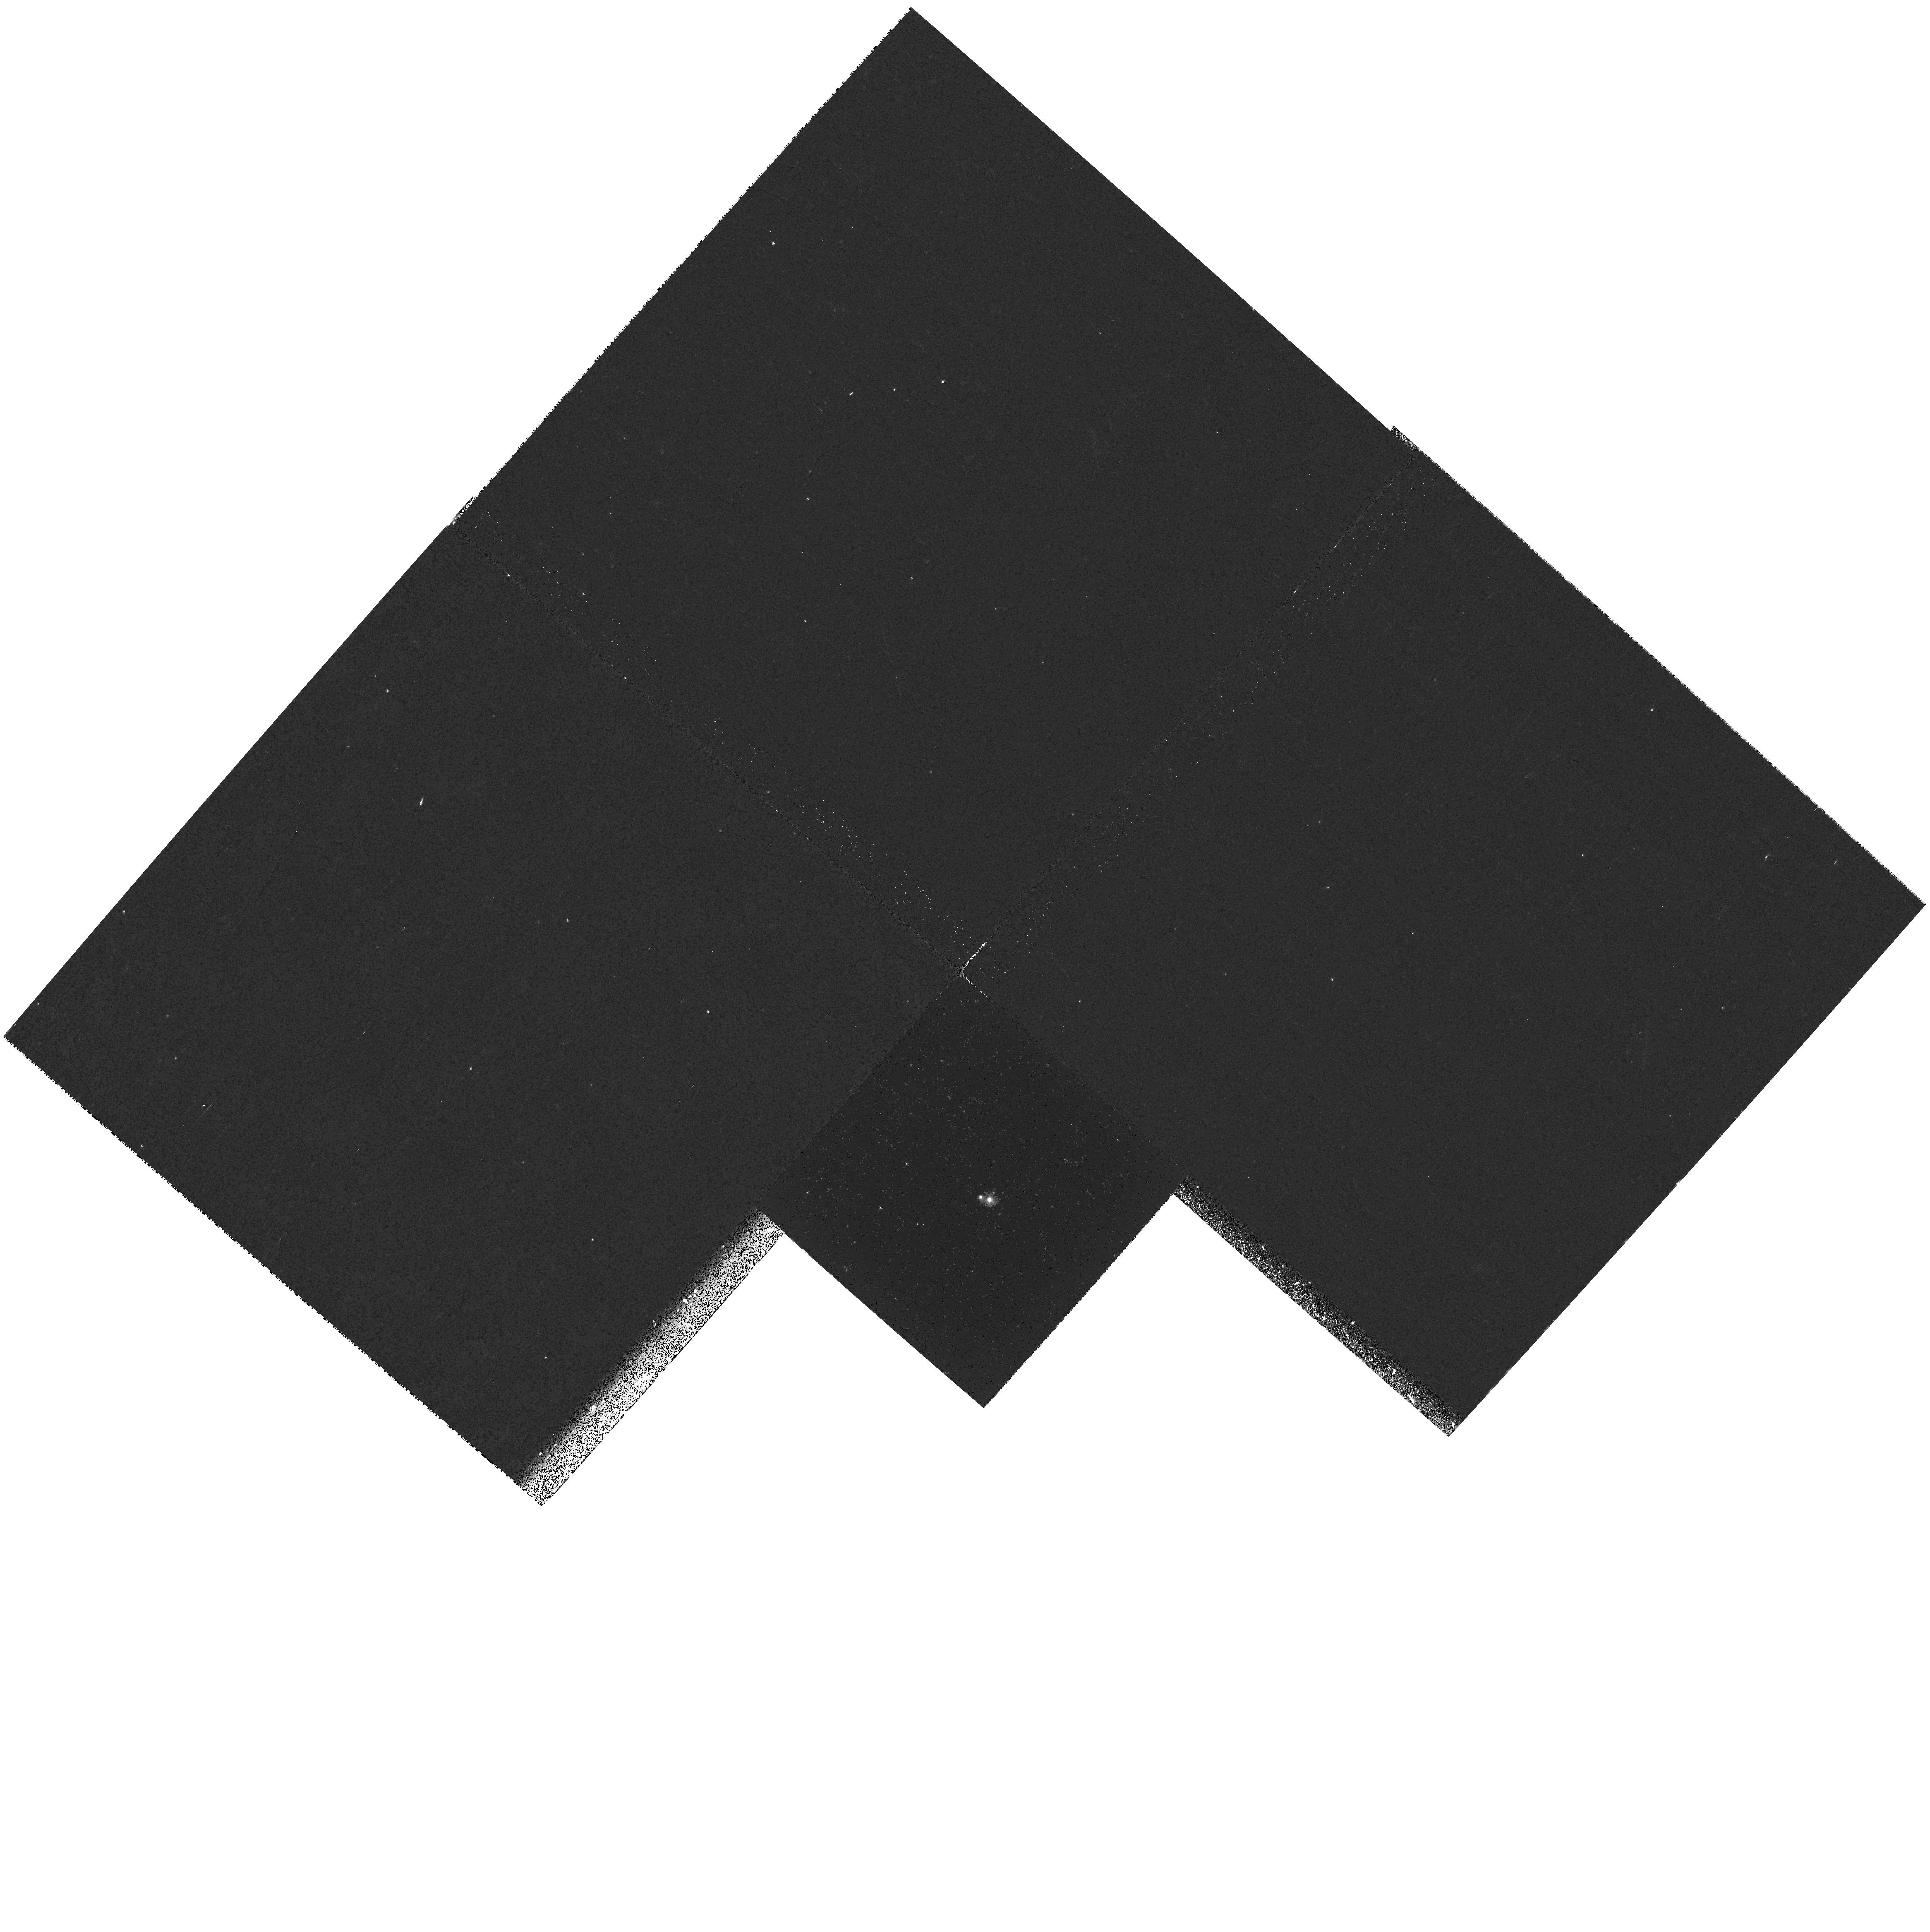
Target: MS0354.6-3650. Instrument: WFPC2/PC. Filter: F255W. Exposure: 17 min. Observation ID: hst_8181_05_wfpc2_pc_f255w_u5es05

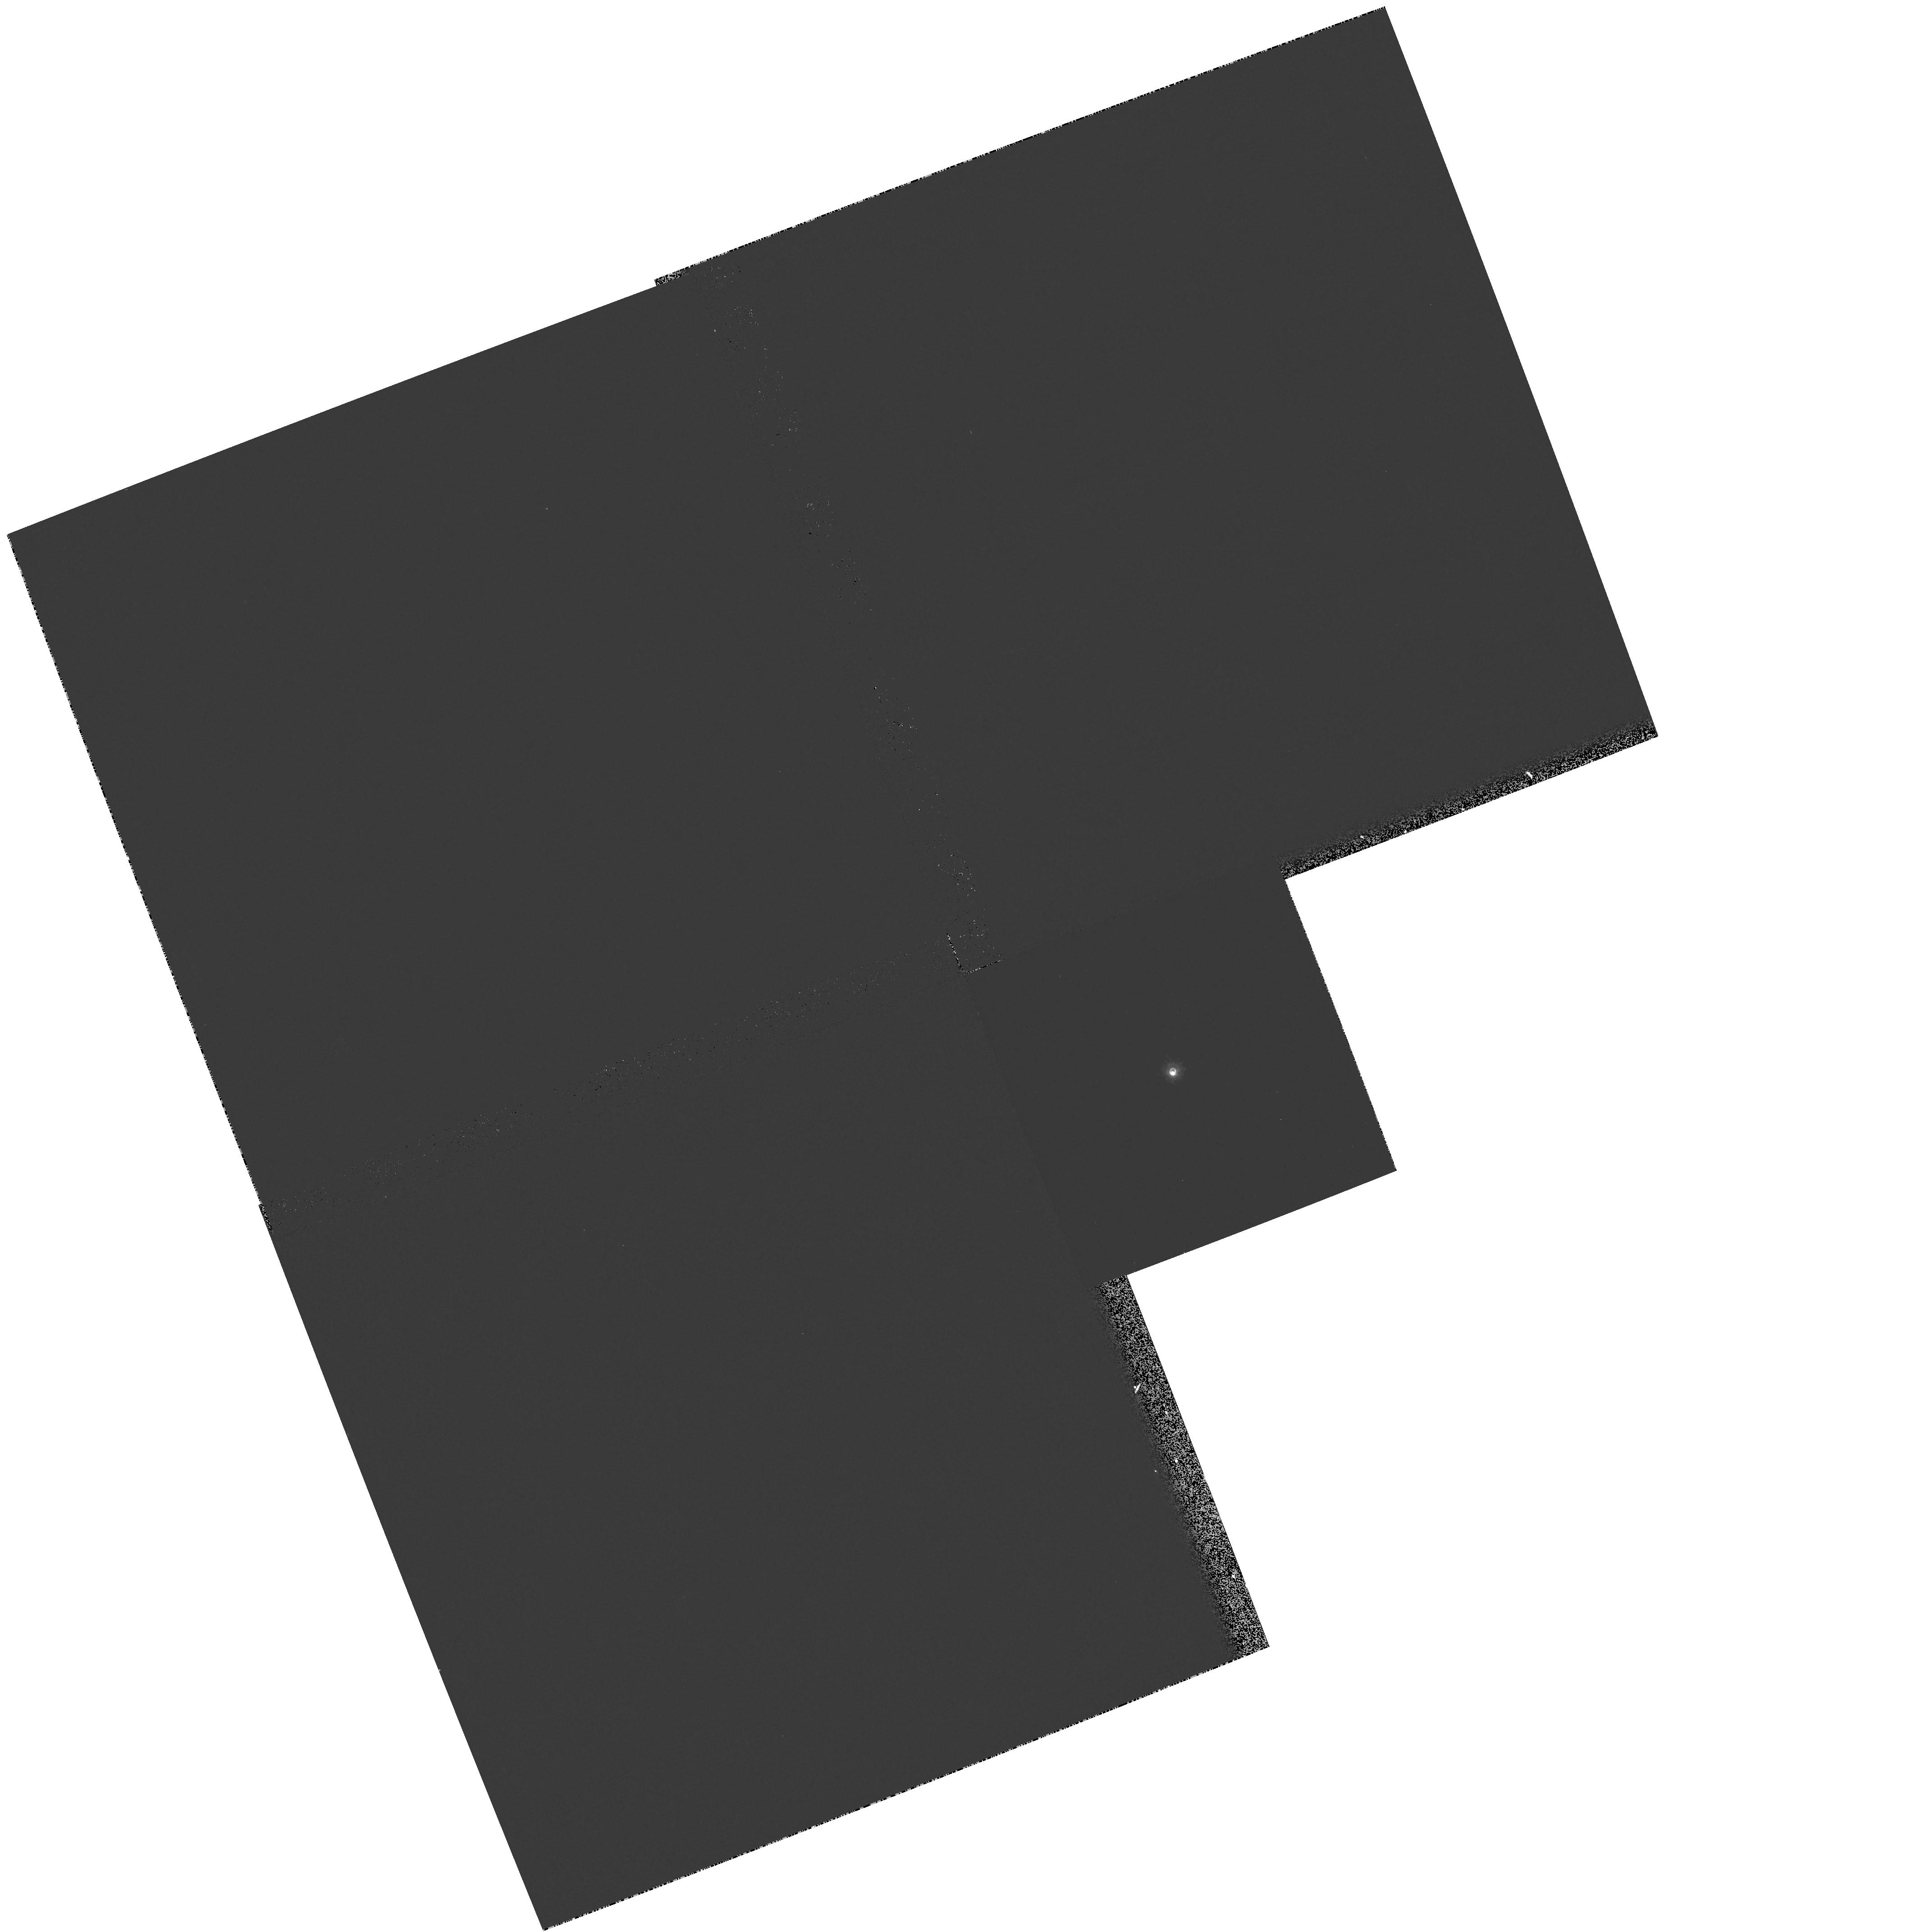
Target: ZETA-CYG. Instrument: WFPC2/PC. Filter: F218W. Exposure: 2 min. Observation ID: hst_8181_19_wfpc2_pc_f218w_u5es19

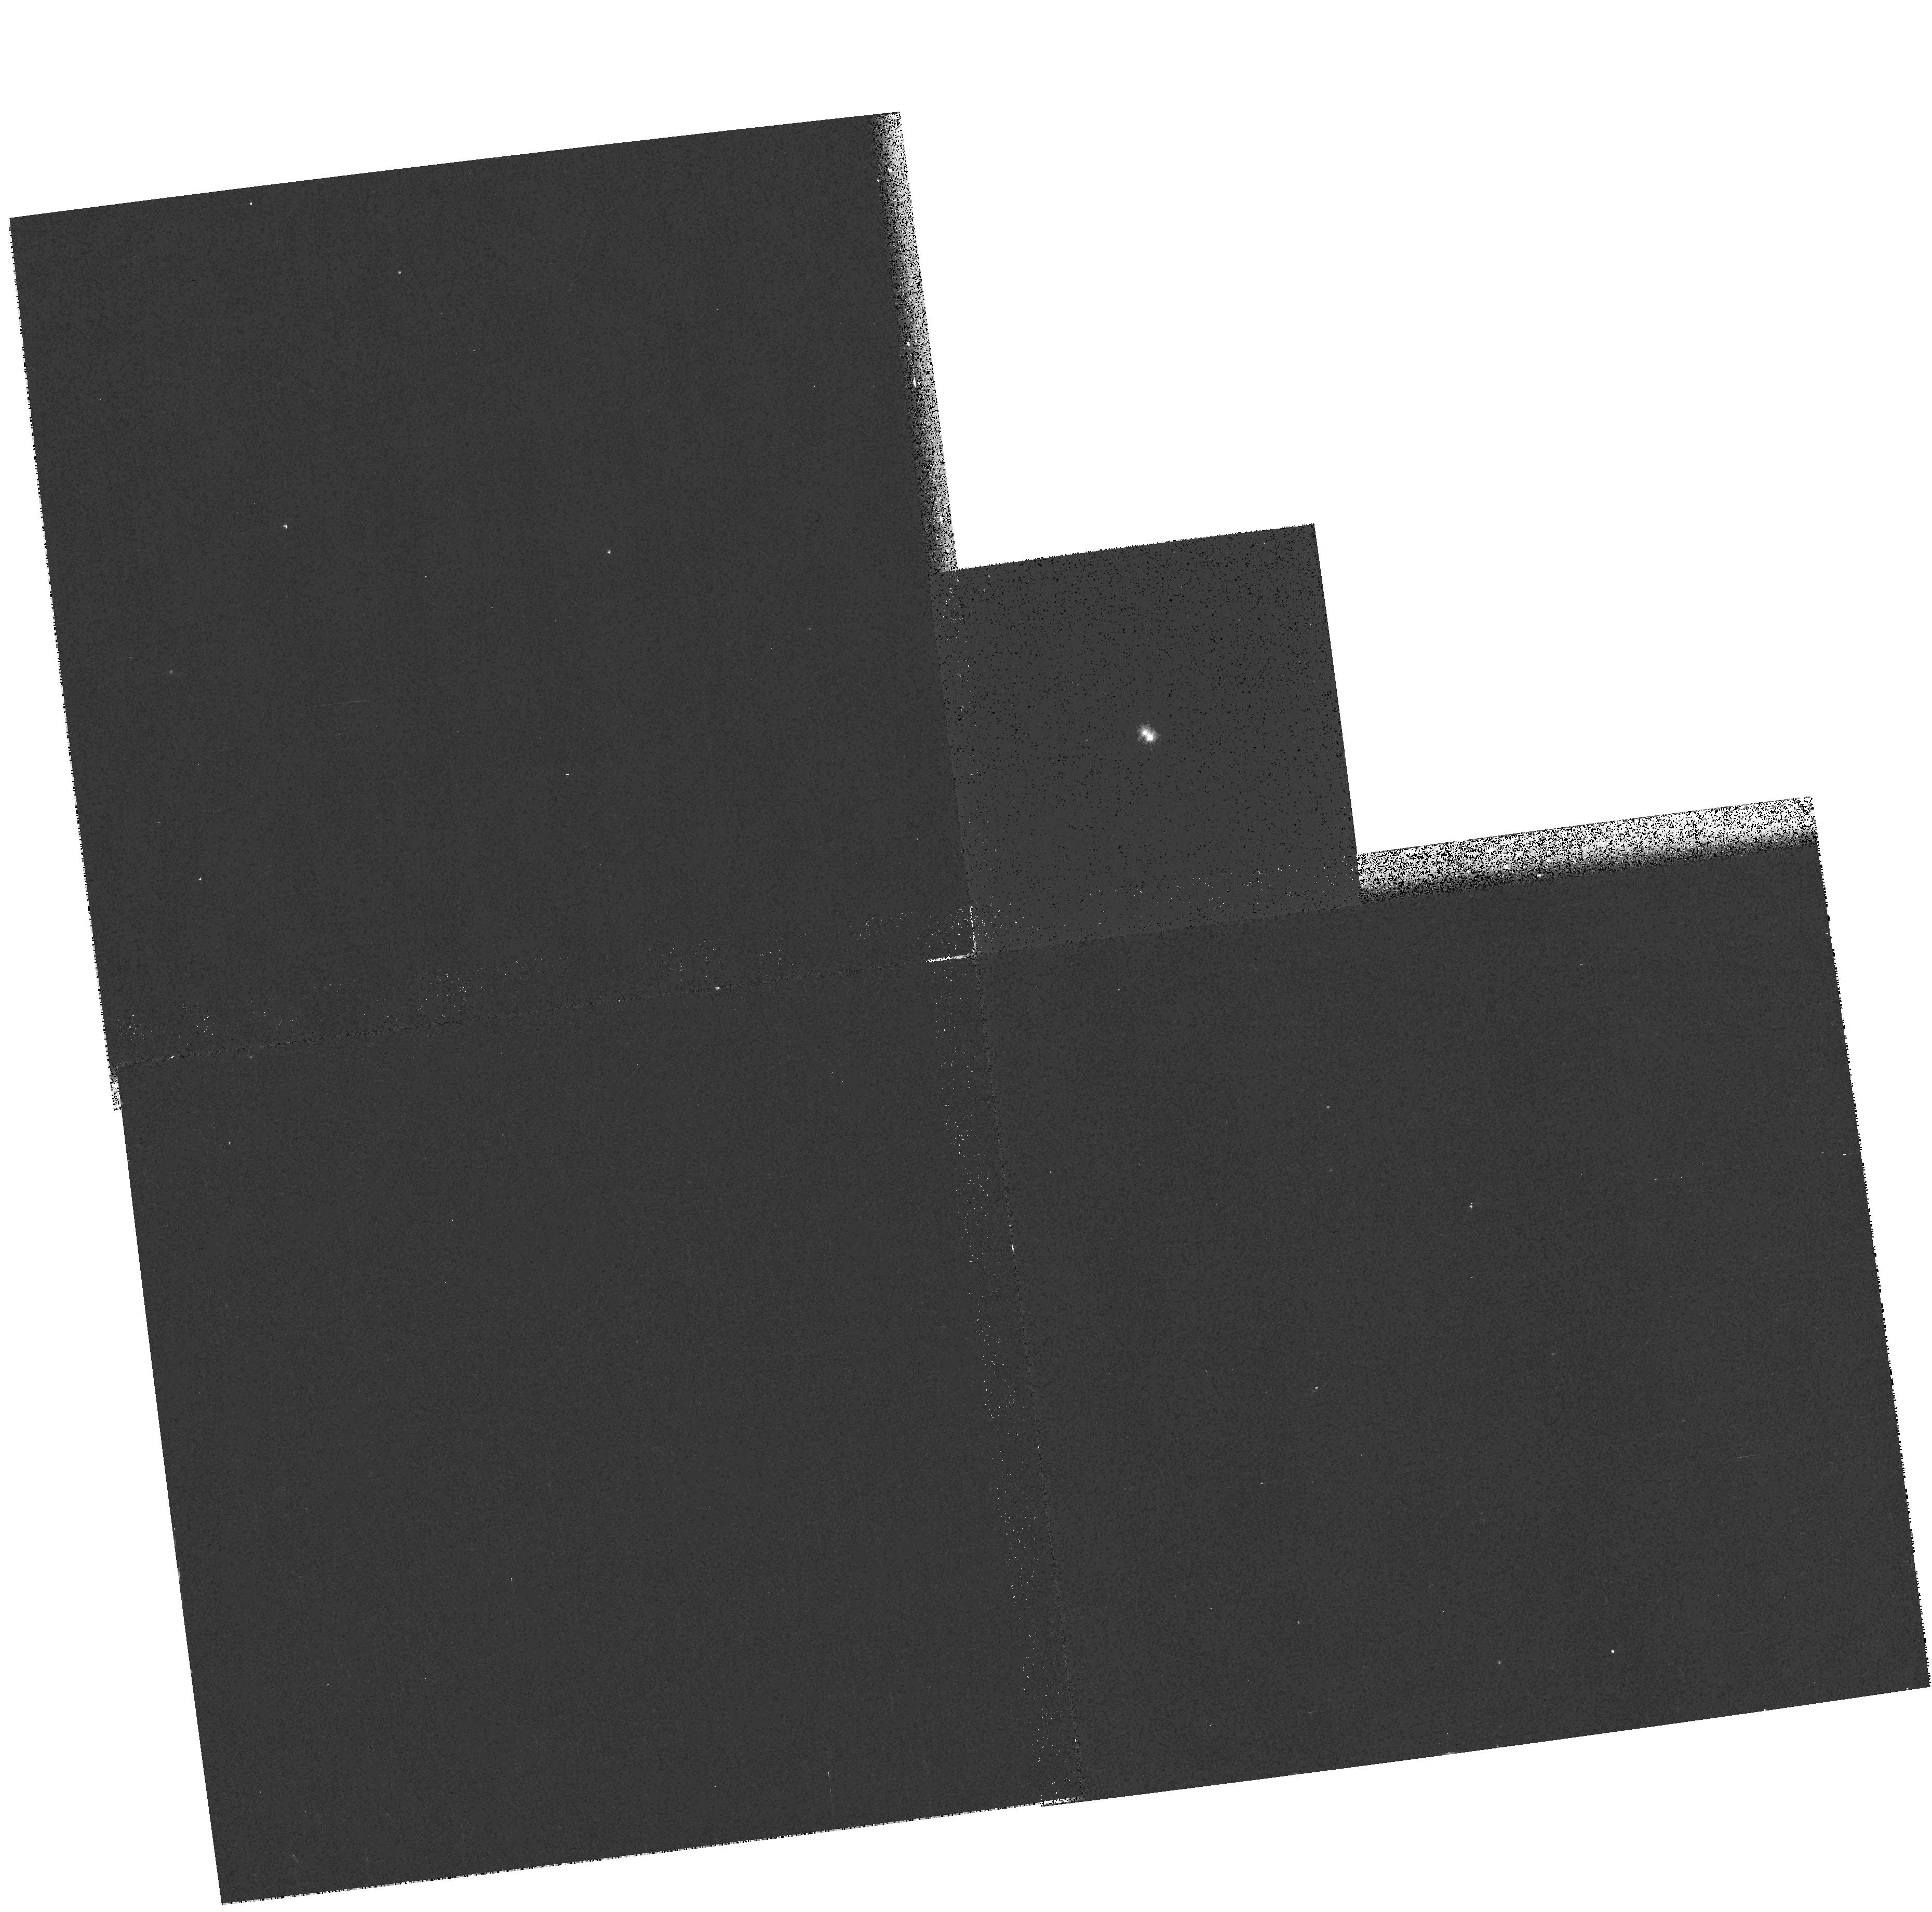
Target: HD2133. Instrument: WFPC2/PC. Filter: F255W. Exposure: 6 min. Observation ID: hst_8181_01_wfpc2_pc_f255w_u5es01

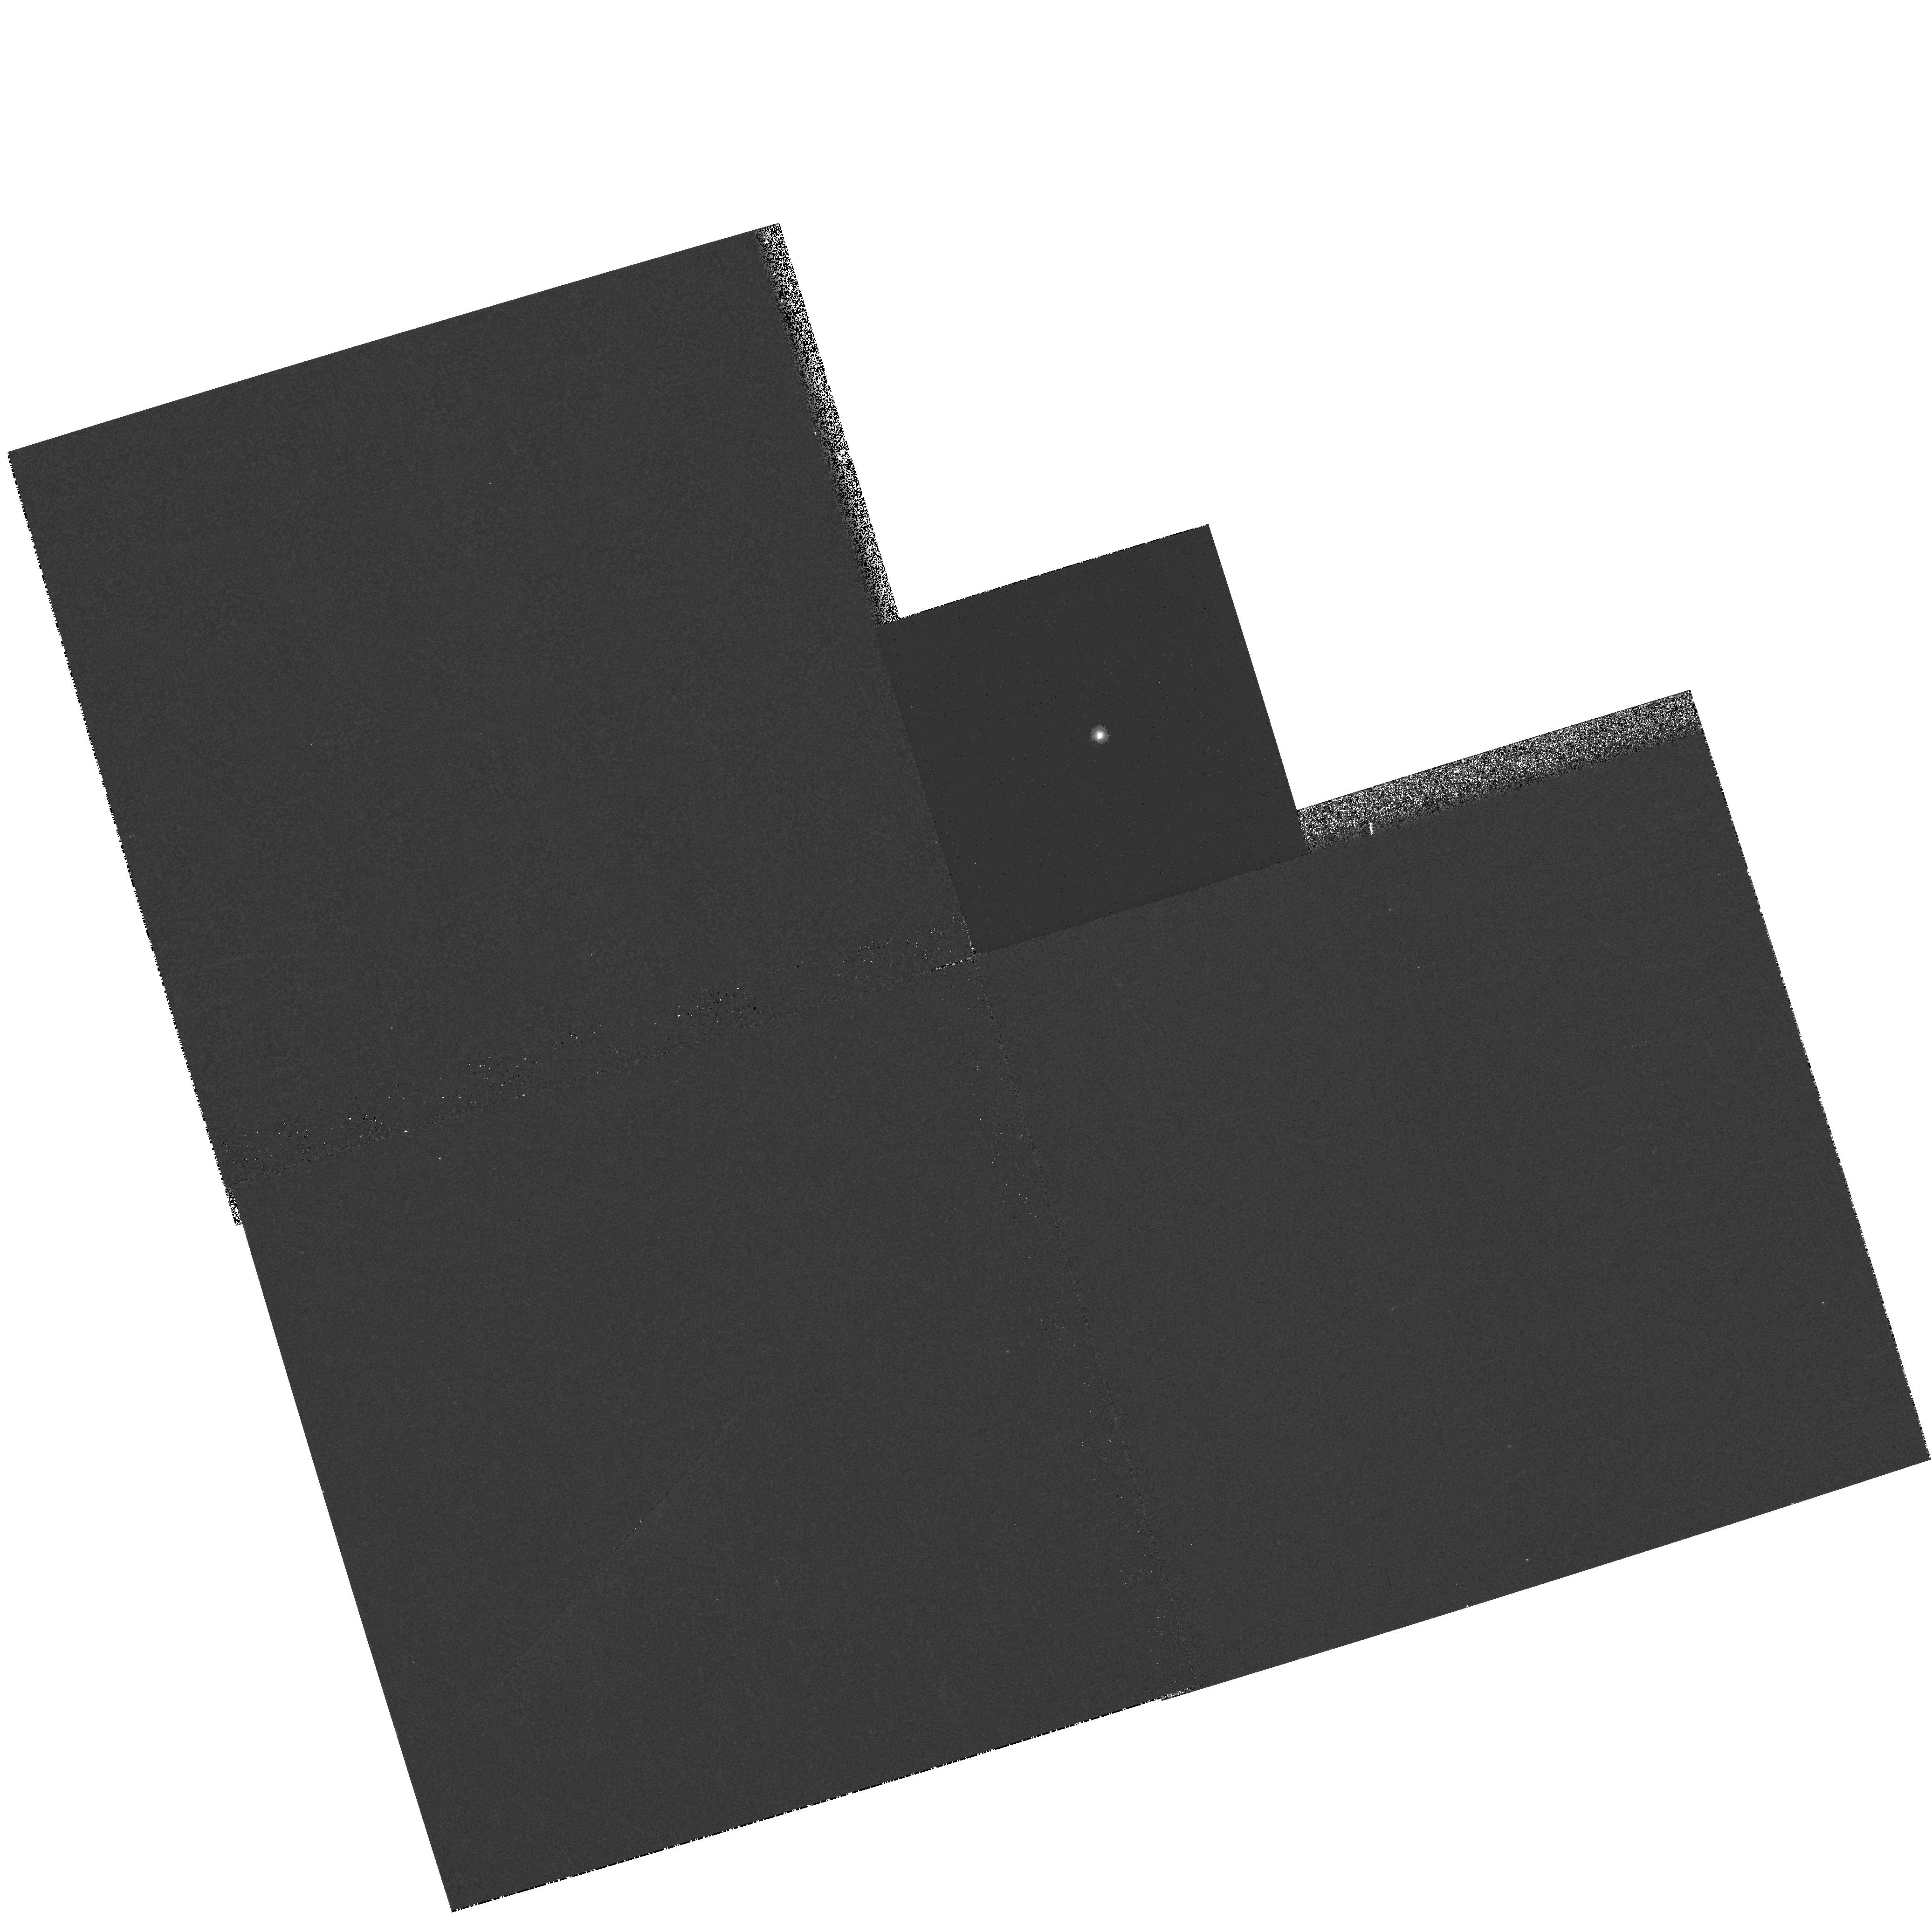
Target: HD15638. Instrument: WFPC2/PC. Filter: F218W. Exposure: 2 min. Observation ID: hst_8181_03_wfpc2_pc_f218w_u5es03

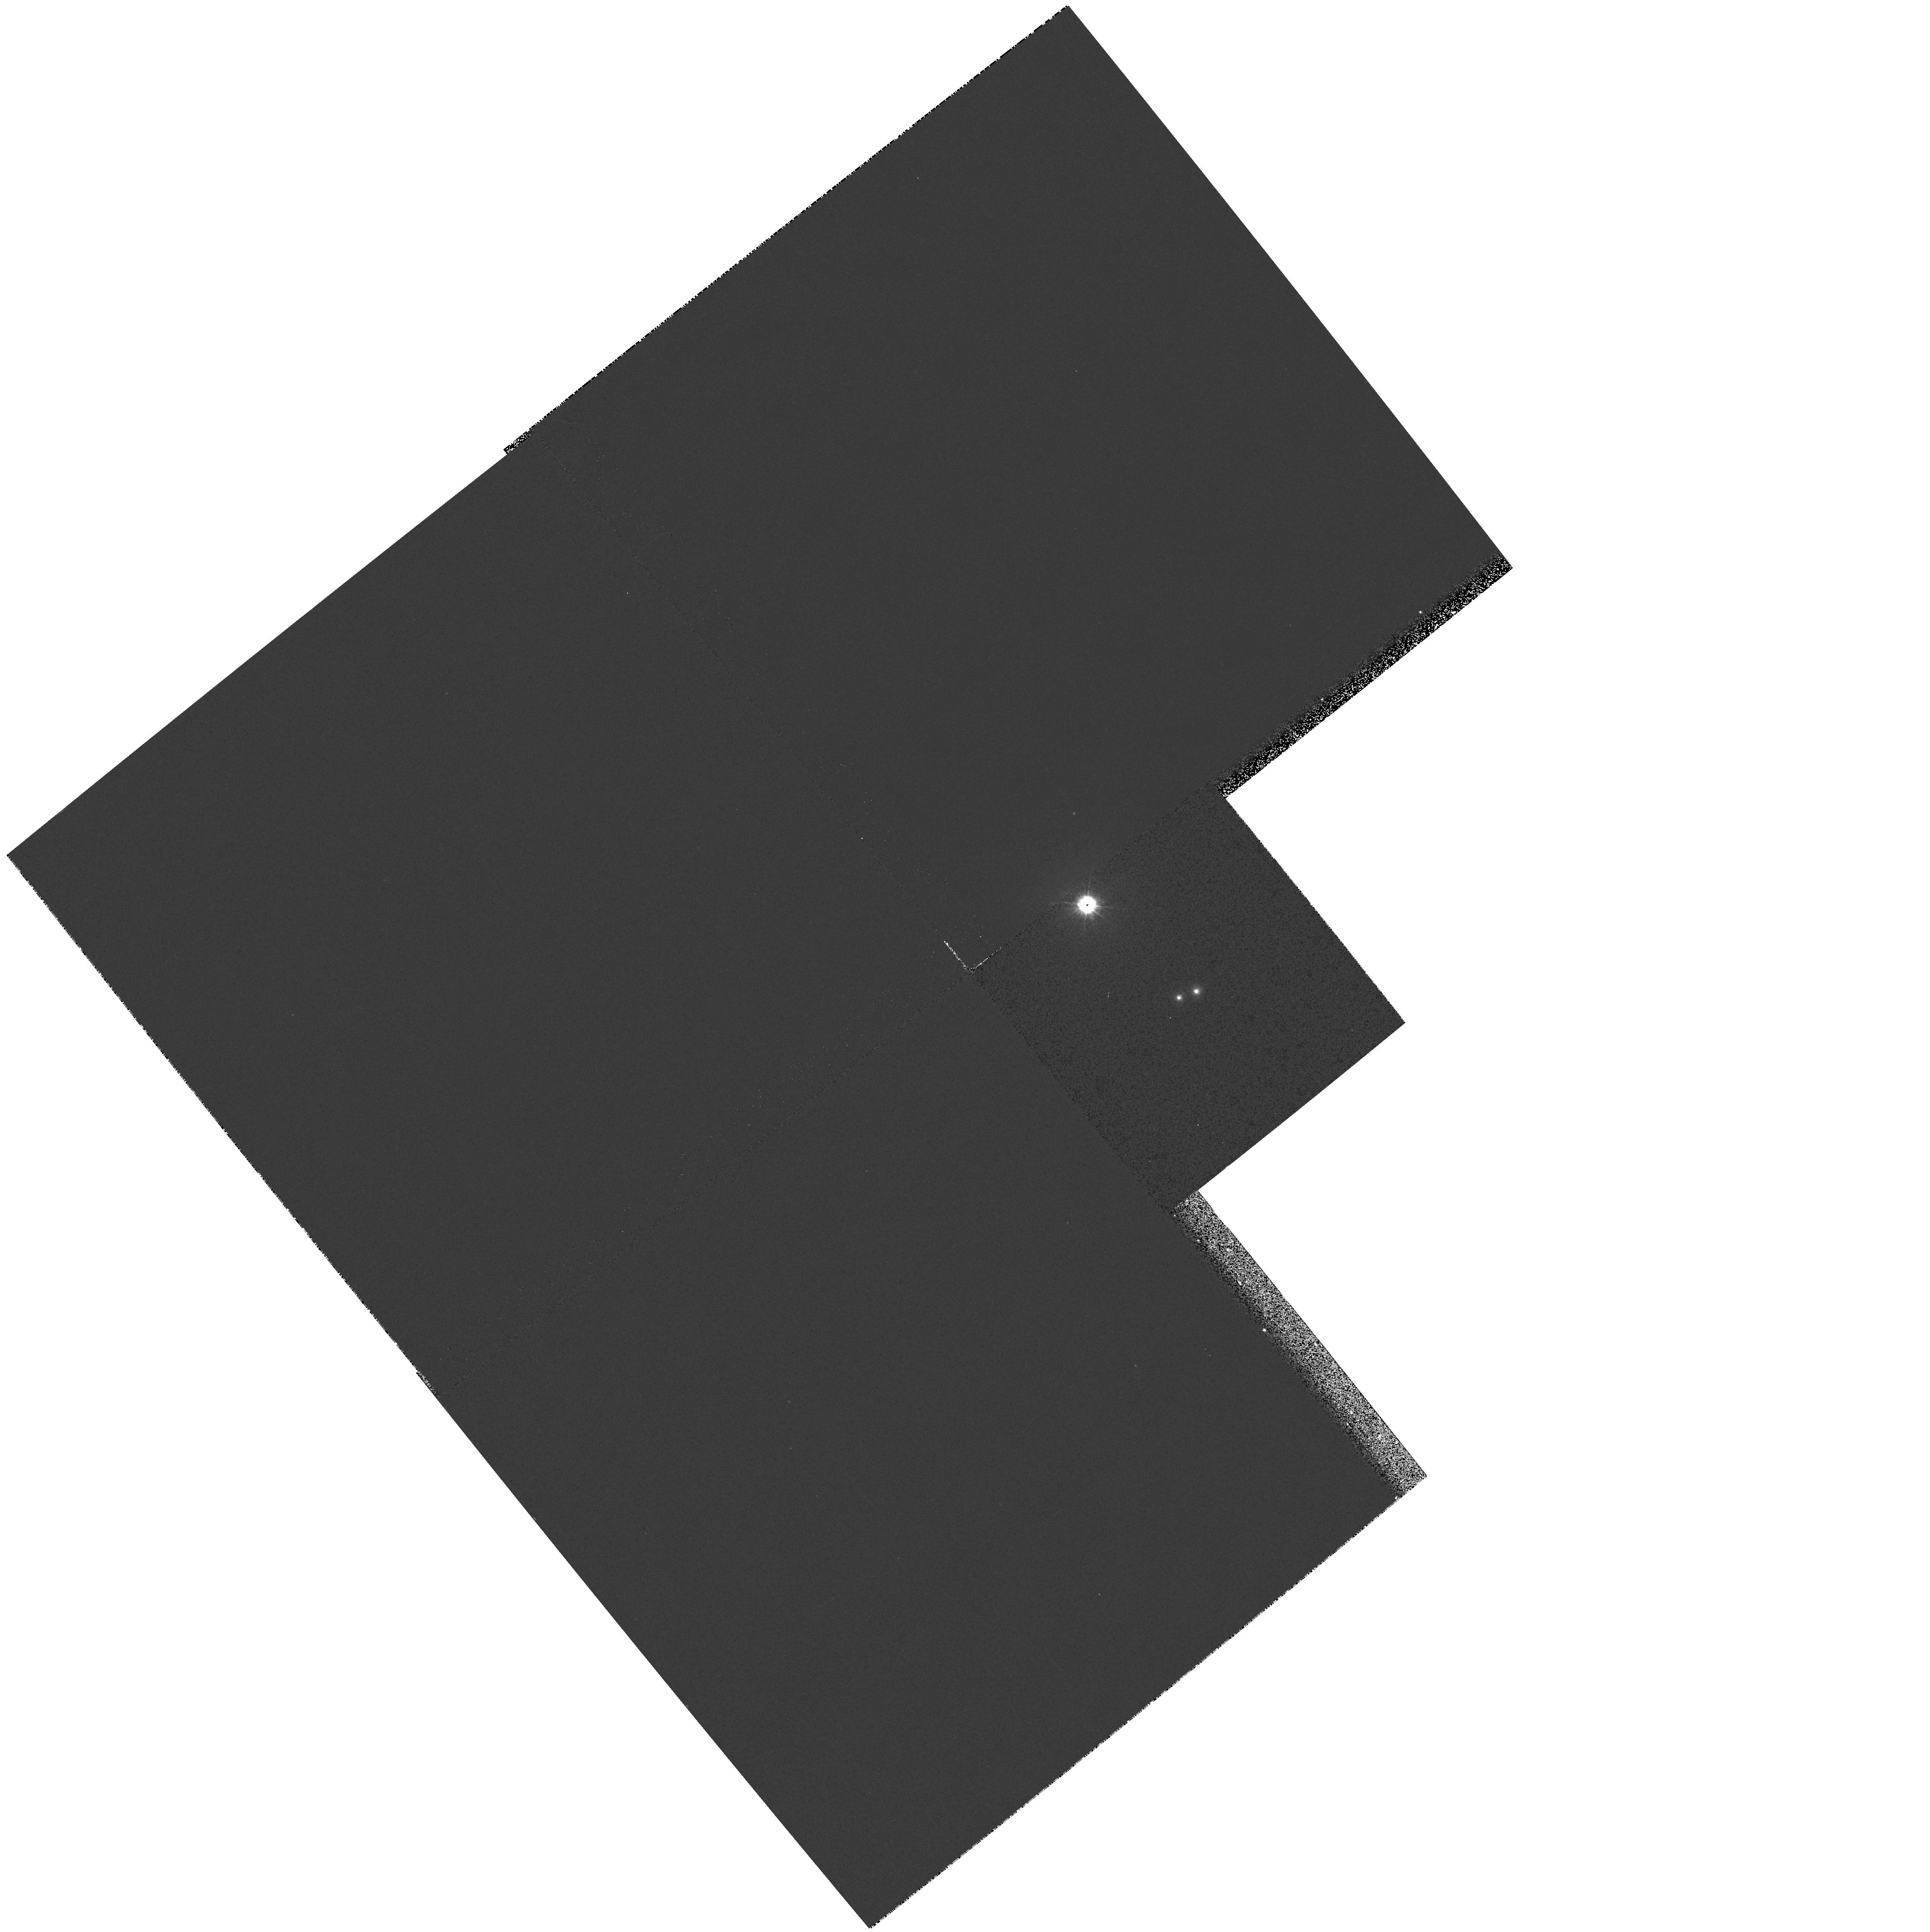
Target: 14AURC. Instrument: WFPC2/PC. Filter: F185W. Exposure: 2 min. Observation ID: hst_8181_11_wfpc2_pc_f185w_u5es11

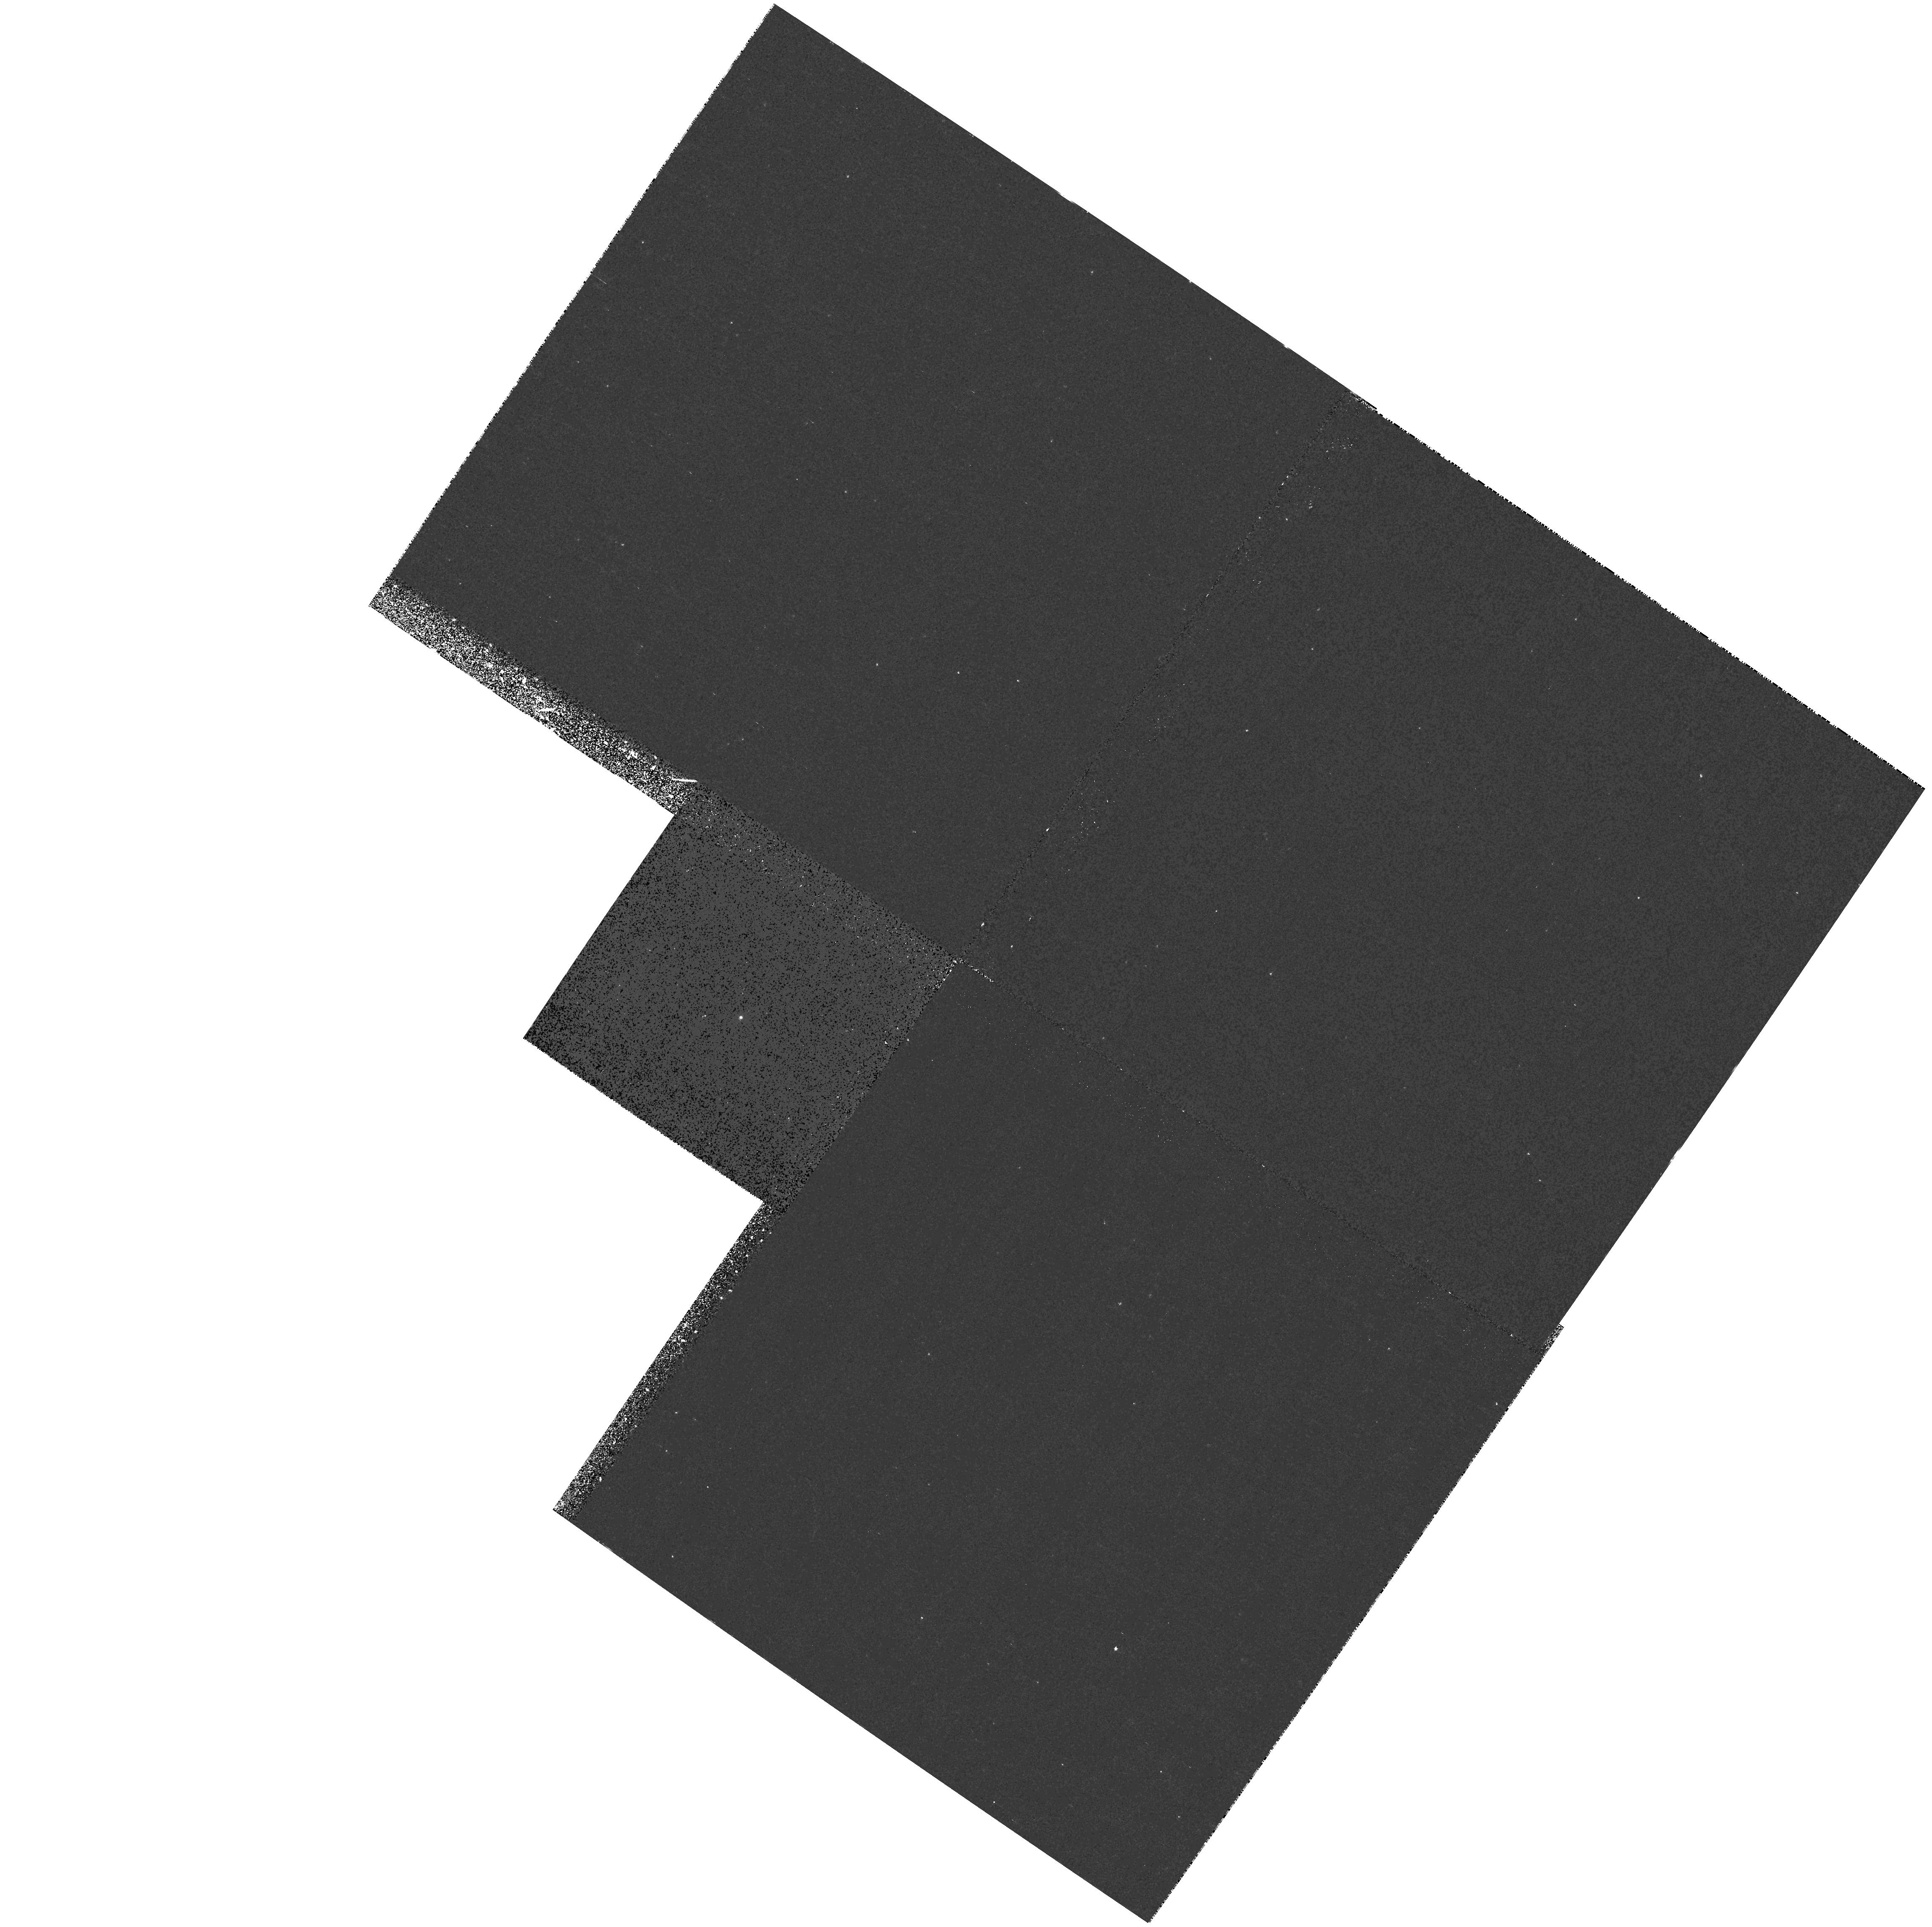
Target: REJ1309+085. Instrument: WFPC2/PC. Filter: F218W. Exposure: 17 min. Observation ID: hst_8181_17_wfpc2_pc_f218w_u5es17

Resolving Sirius-like Binaries (PI: Barstow, Martin)

Space-based UV and EUV surveys have revealed a new population of detached binary systems, comprising main-sequence primaries that dominate the optical light, with hot white-dwarf secondaries that are revealed only at short wavelengths. We propose a snapshot survey in order to search for resolved, Sirius-like systems among these candidates. Subsequent determinations of the visual orbits of the resolved binaries with HST will provide dynamical measurements of the white- dwarf masses. Since there are only a very few dynamically determined white-dwarf masses at present, this programme could lead to a doubling or tripling of the number known. As a result, this sample will yield direct observational data on the white dwarf mass-radius and initial-mass ash final-mass relations and provide important tests of the respective theoretical models.